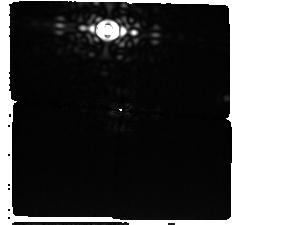
Target: AlphaCenOffsetStarG5
Instrument: MIRI/CORON
Filter: F1550C+4QPM_1550
Exposure: 2.6 h
Observation ID: jw09252-c1004_t008_miri_f1550c-mask1550

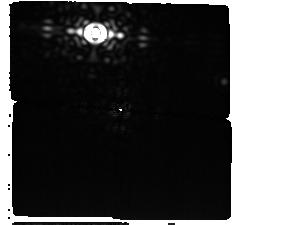
Target: AlphaCenOffsetStarG5
Instrument: MIRI/CORON
Filter: F1550C+4QPM_1550
Exposure: 2.6 h
Observation ID: jw09252-c1003_t008_miri_f1550c-mask1550

Confirming a Planet Orbiting Our Closest Solar Twin (PI: Beichman, Charles A.)

Cycles 1 and 3 observations have detected a promising candidate gas giant planet orbiting within the Habitable Zone of a nearby solar-type star. Two distinct point source-like objects are seen in MIRI F1550C coronagraphic data at separations of ~1.5" in locations consistent with a bound 1.5 au semi-major axis orbit. Archival imaging data and the MIRI data themselves show conclusively that these two sources are not stationary background objects. However, both Cycle 1 and 3 observations suffered from guide star failures and yielded science observations at only one telescope angle roll per epoch. The lack of contemporaneous two-roll sequences degrades the ability to reject speckle artifacts and thus to confirm that our closest solar-type neighbor is orbited by a giant planet heated by the central star. Director's Discretionary Time is necessary to take advantage of the next window of observability in Cycle 3 between in mid-late April 2025 to provide definitive confirmation of the presence of a gravitationally bound companion (as opposed to speckle artifacts), to increase the S/N of the point source detection for improved characterization, and to deliver a critical new data point for orbit determination that will facilitate rapid community follow-up observations.